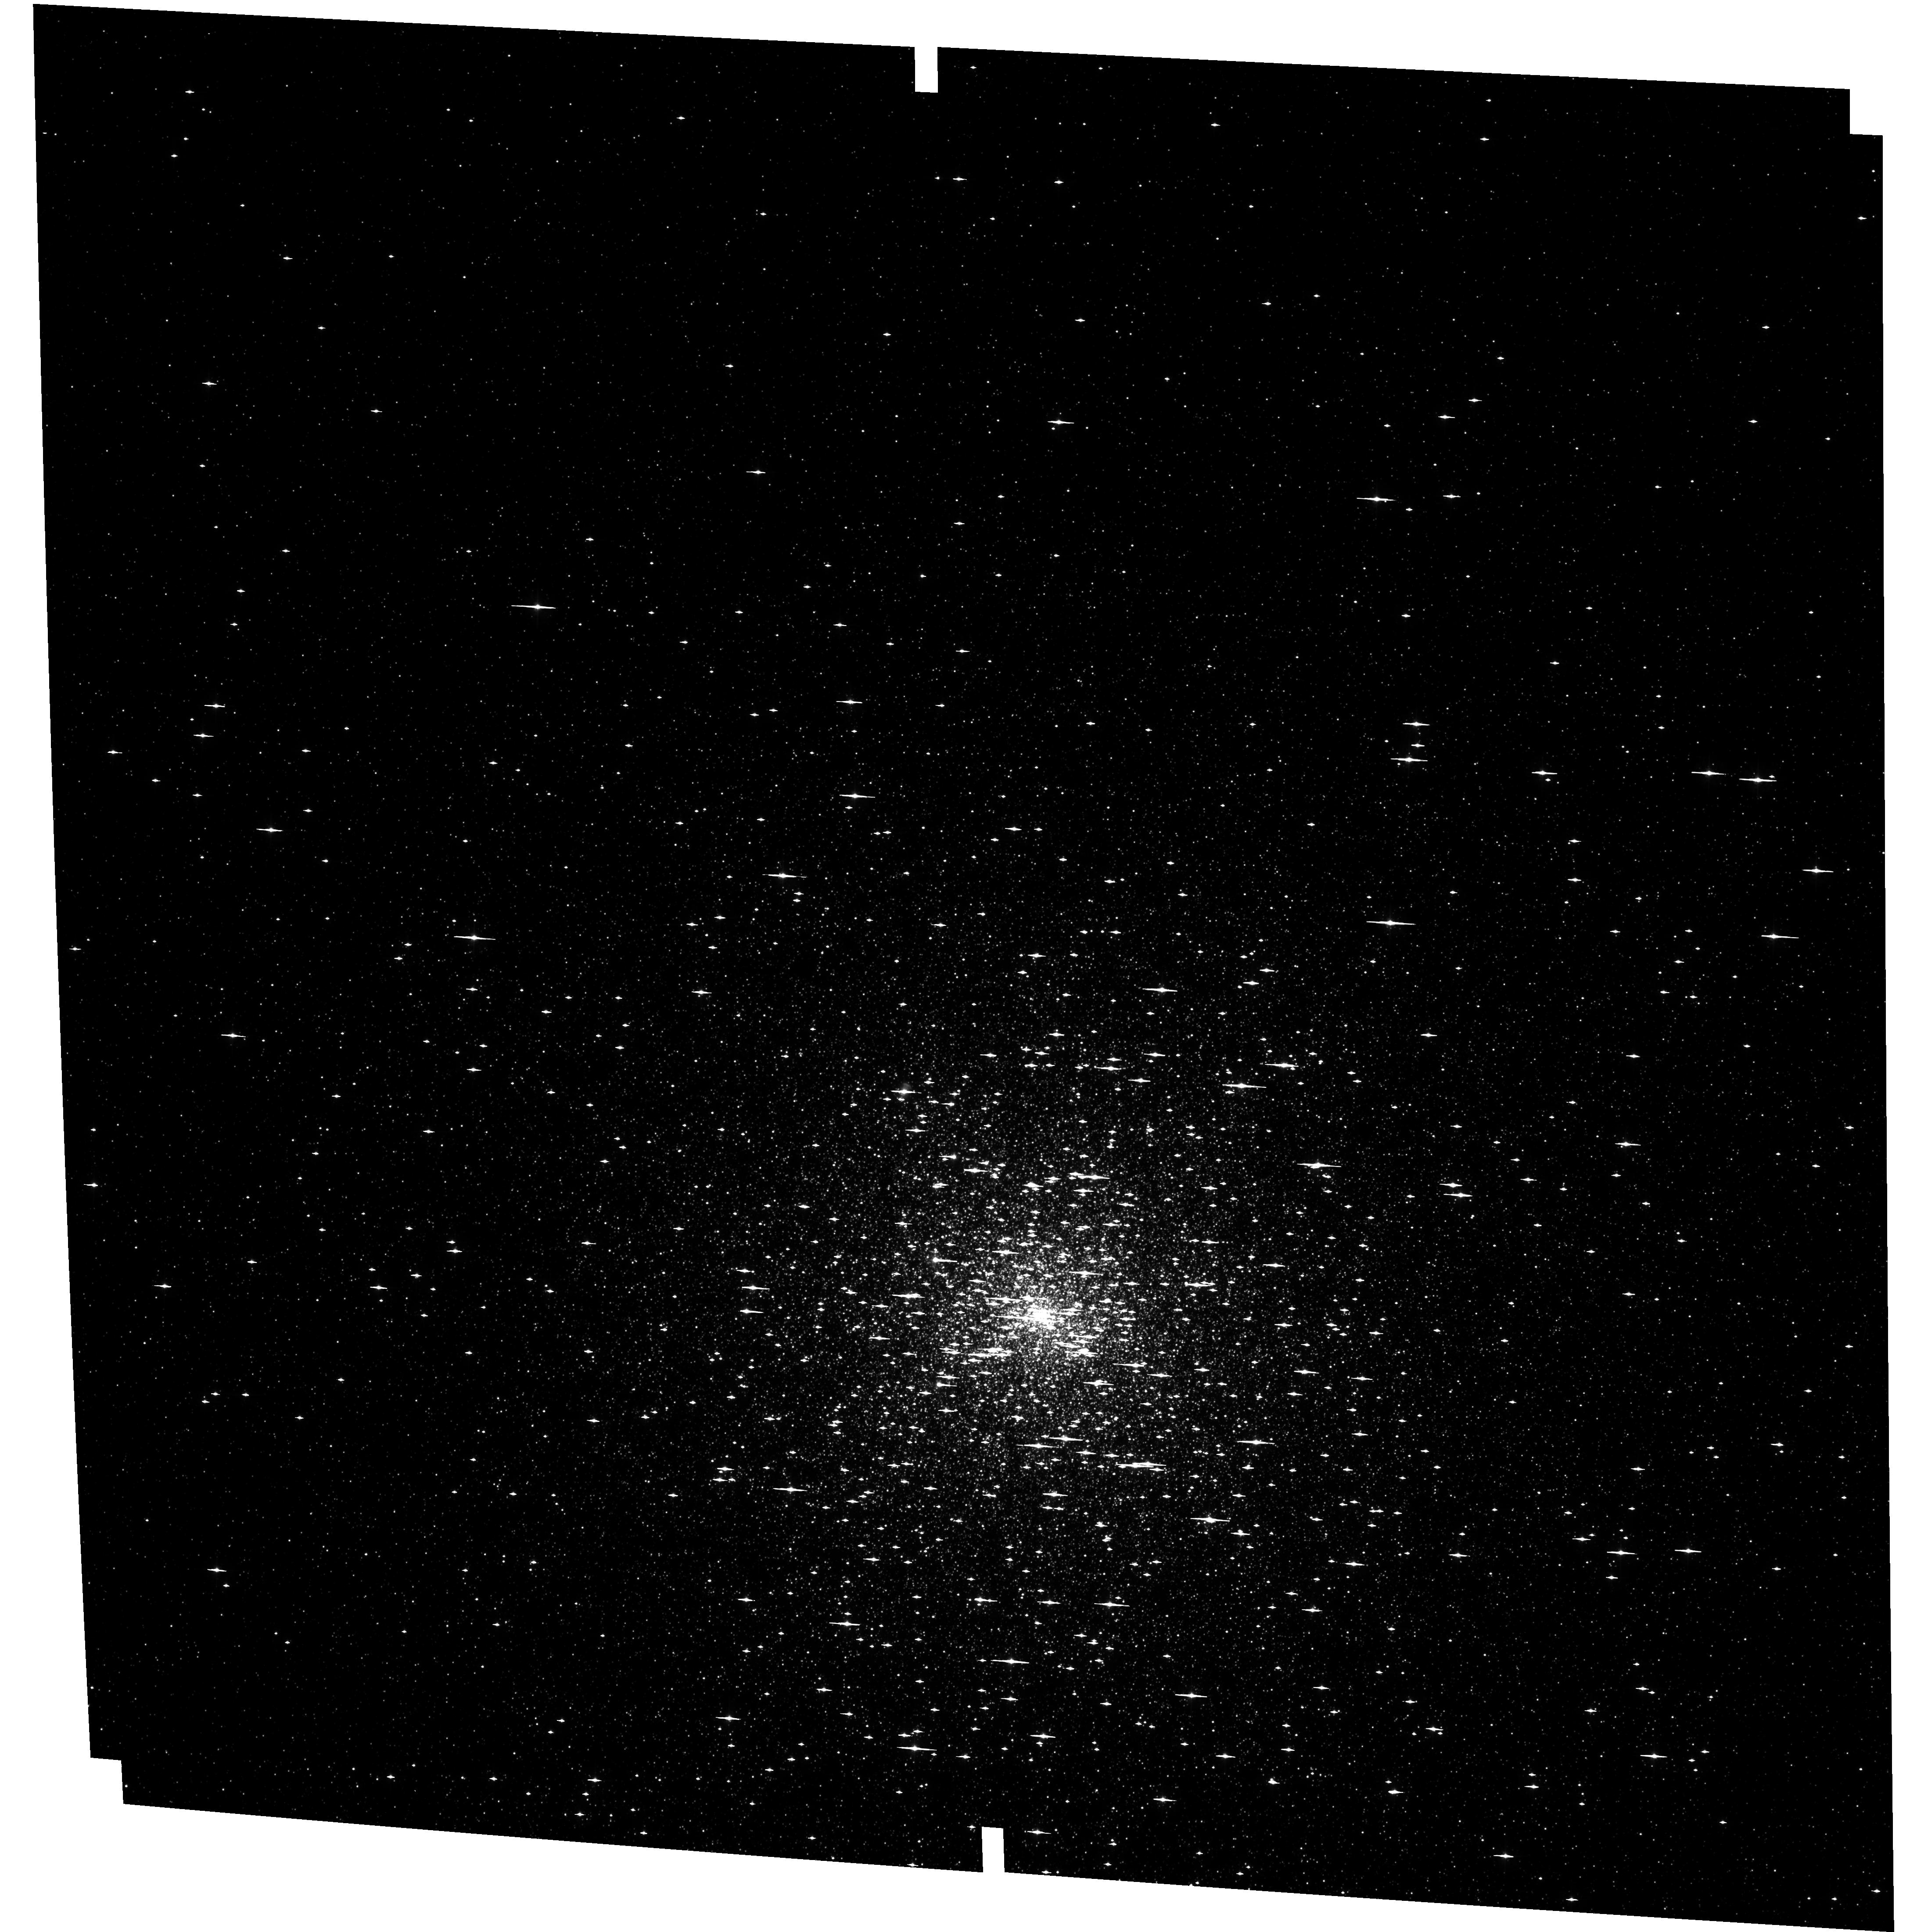
Target: NGC-7078-M-15
Instrument: ACS/WFC
Filter: F435W
Exposure: 26 min
Observation ID: hst_15857_12_acs_wfc_f435w_je0o12

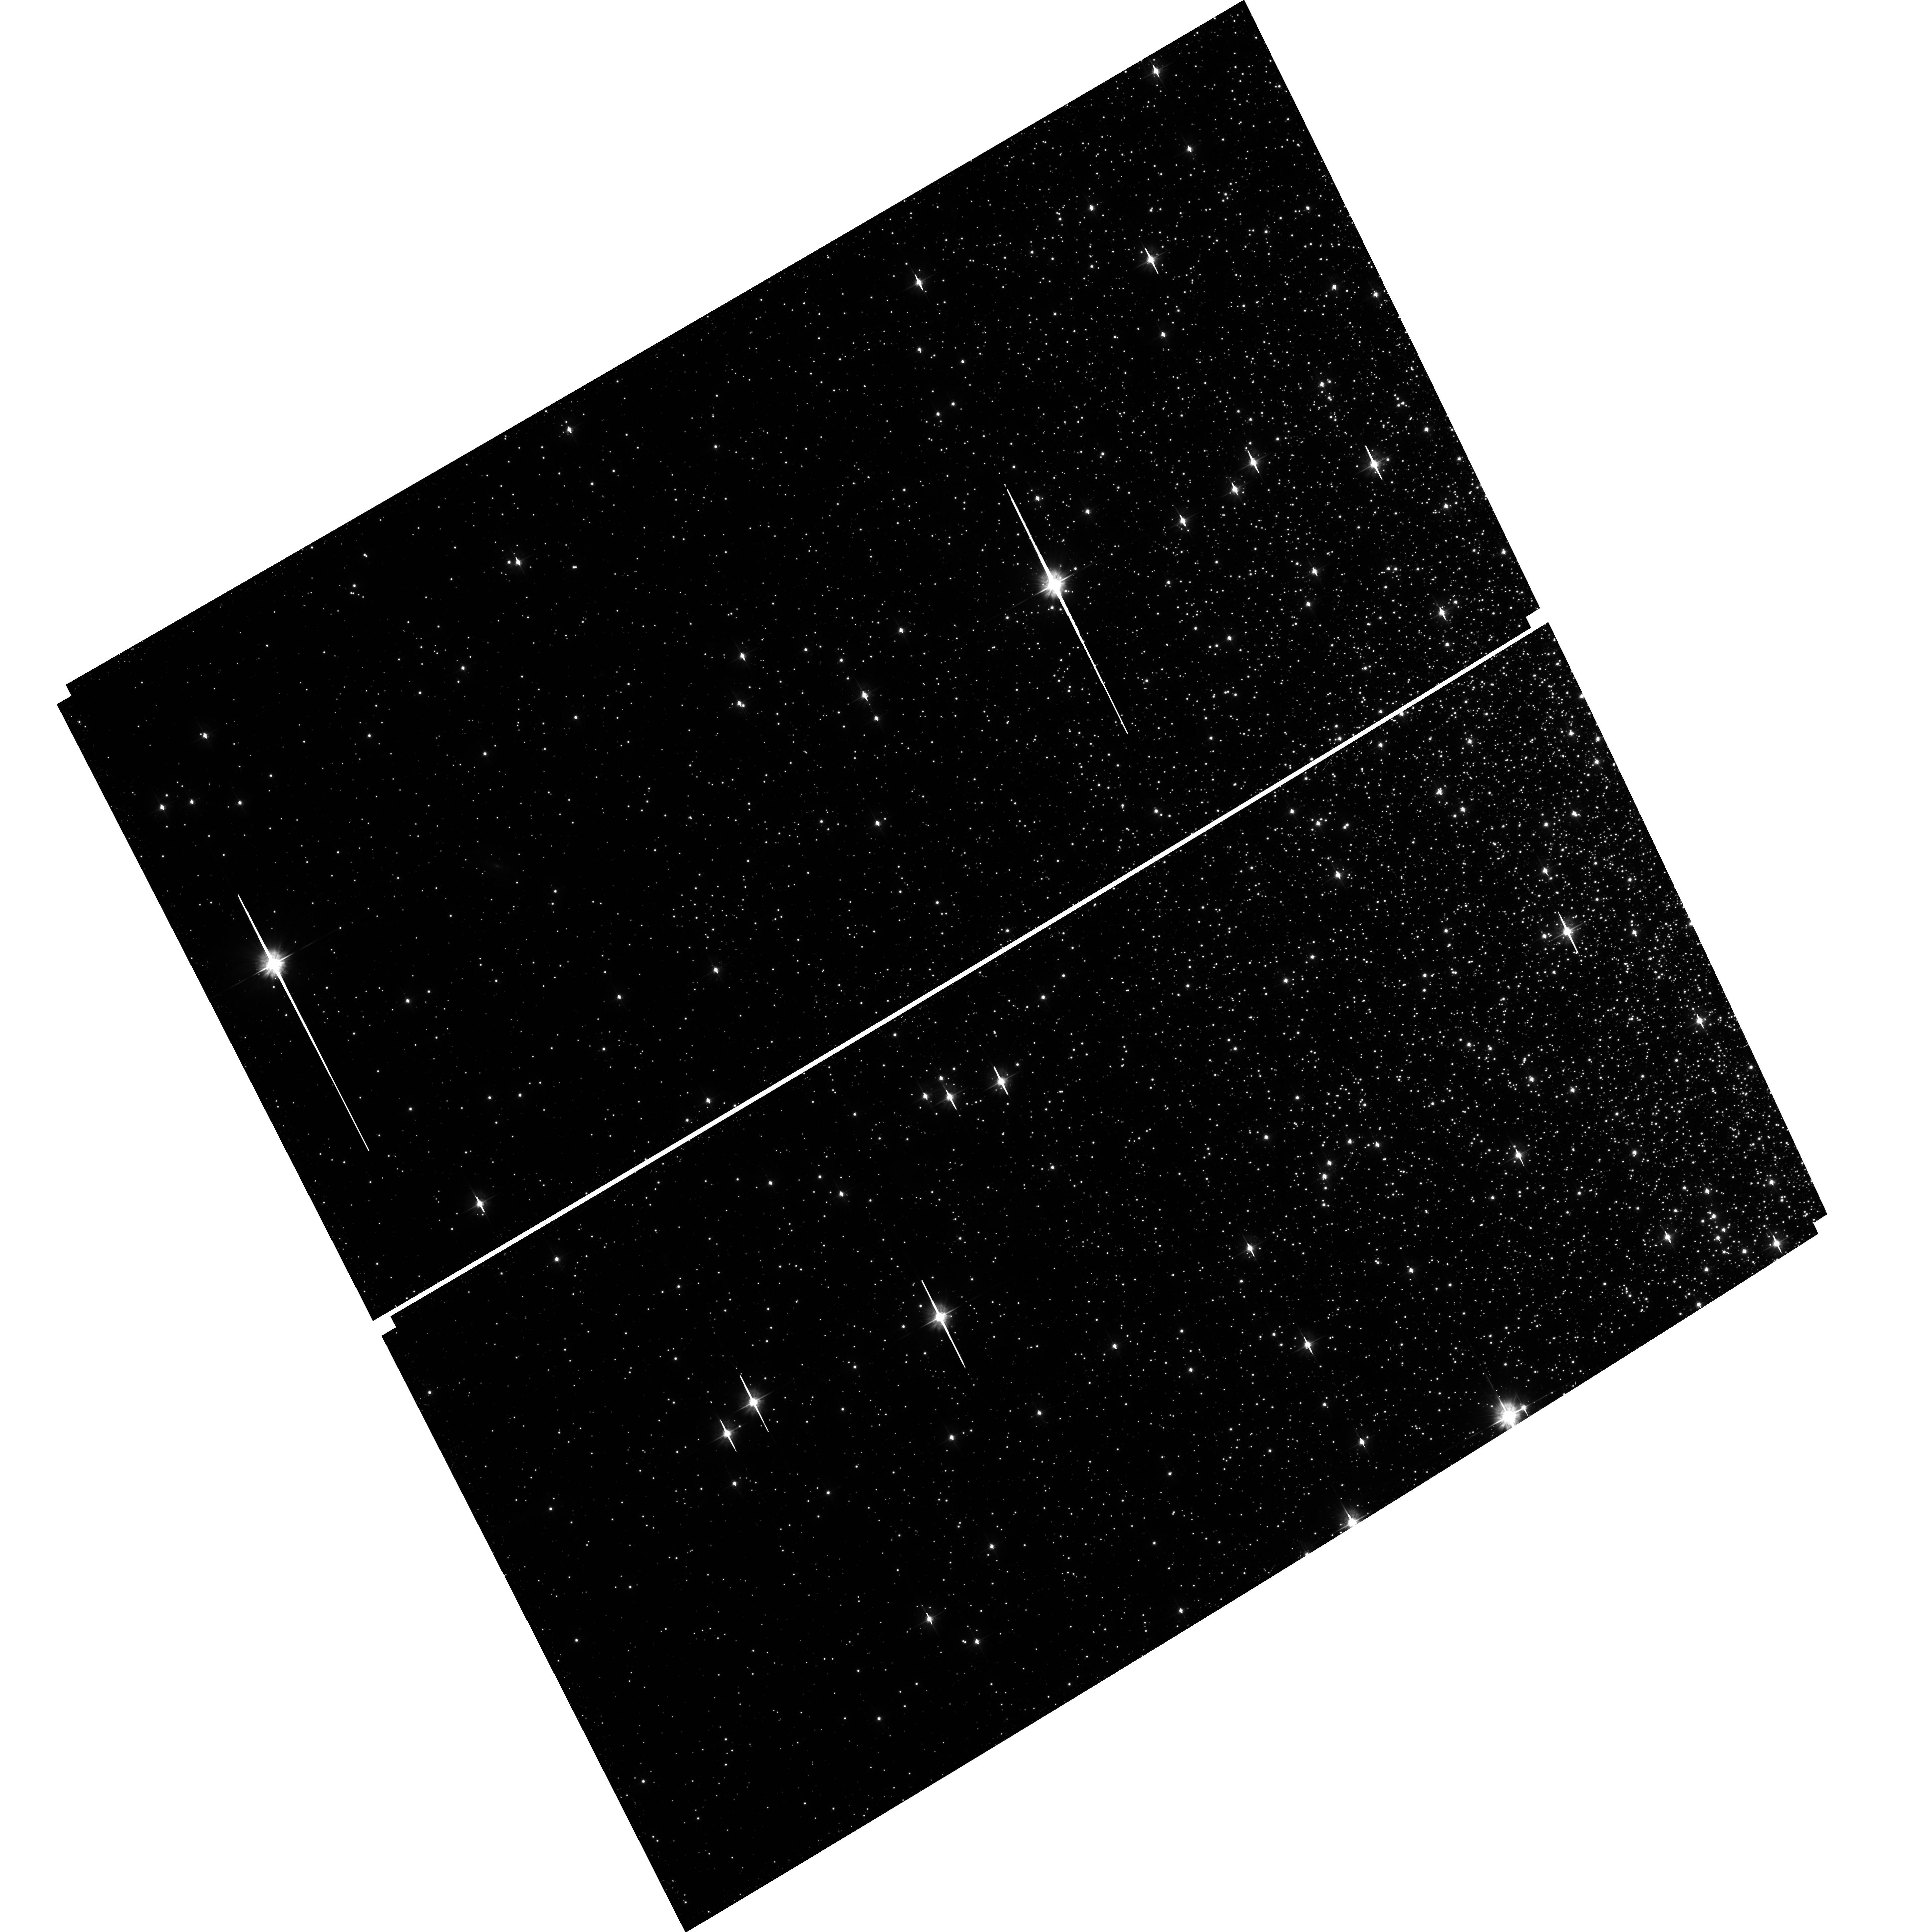
Target: field at RA 138.144°, Dec -64.873°
Instrument: ACS/WFC
Filter: F475W
Exposure: 28 min
Observation ID: hst_15857_27_acs_wfc_f475w_je0o27

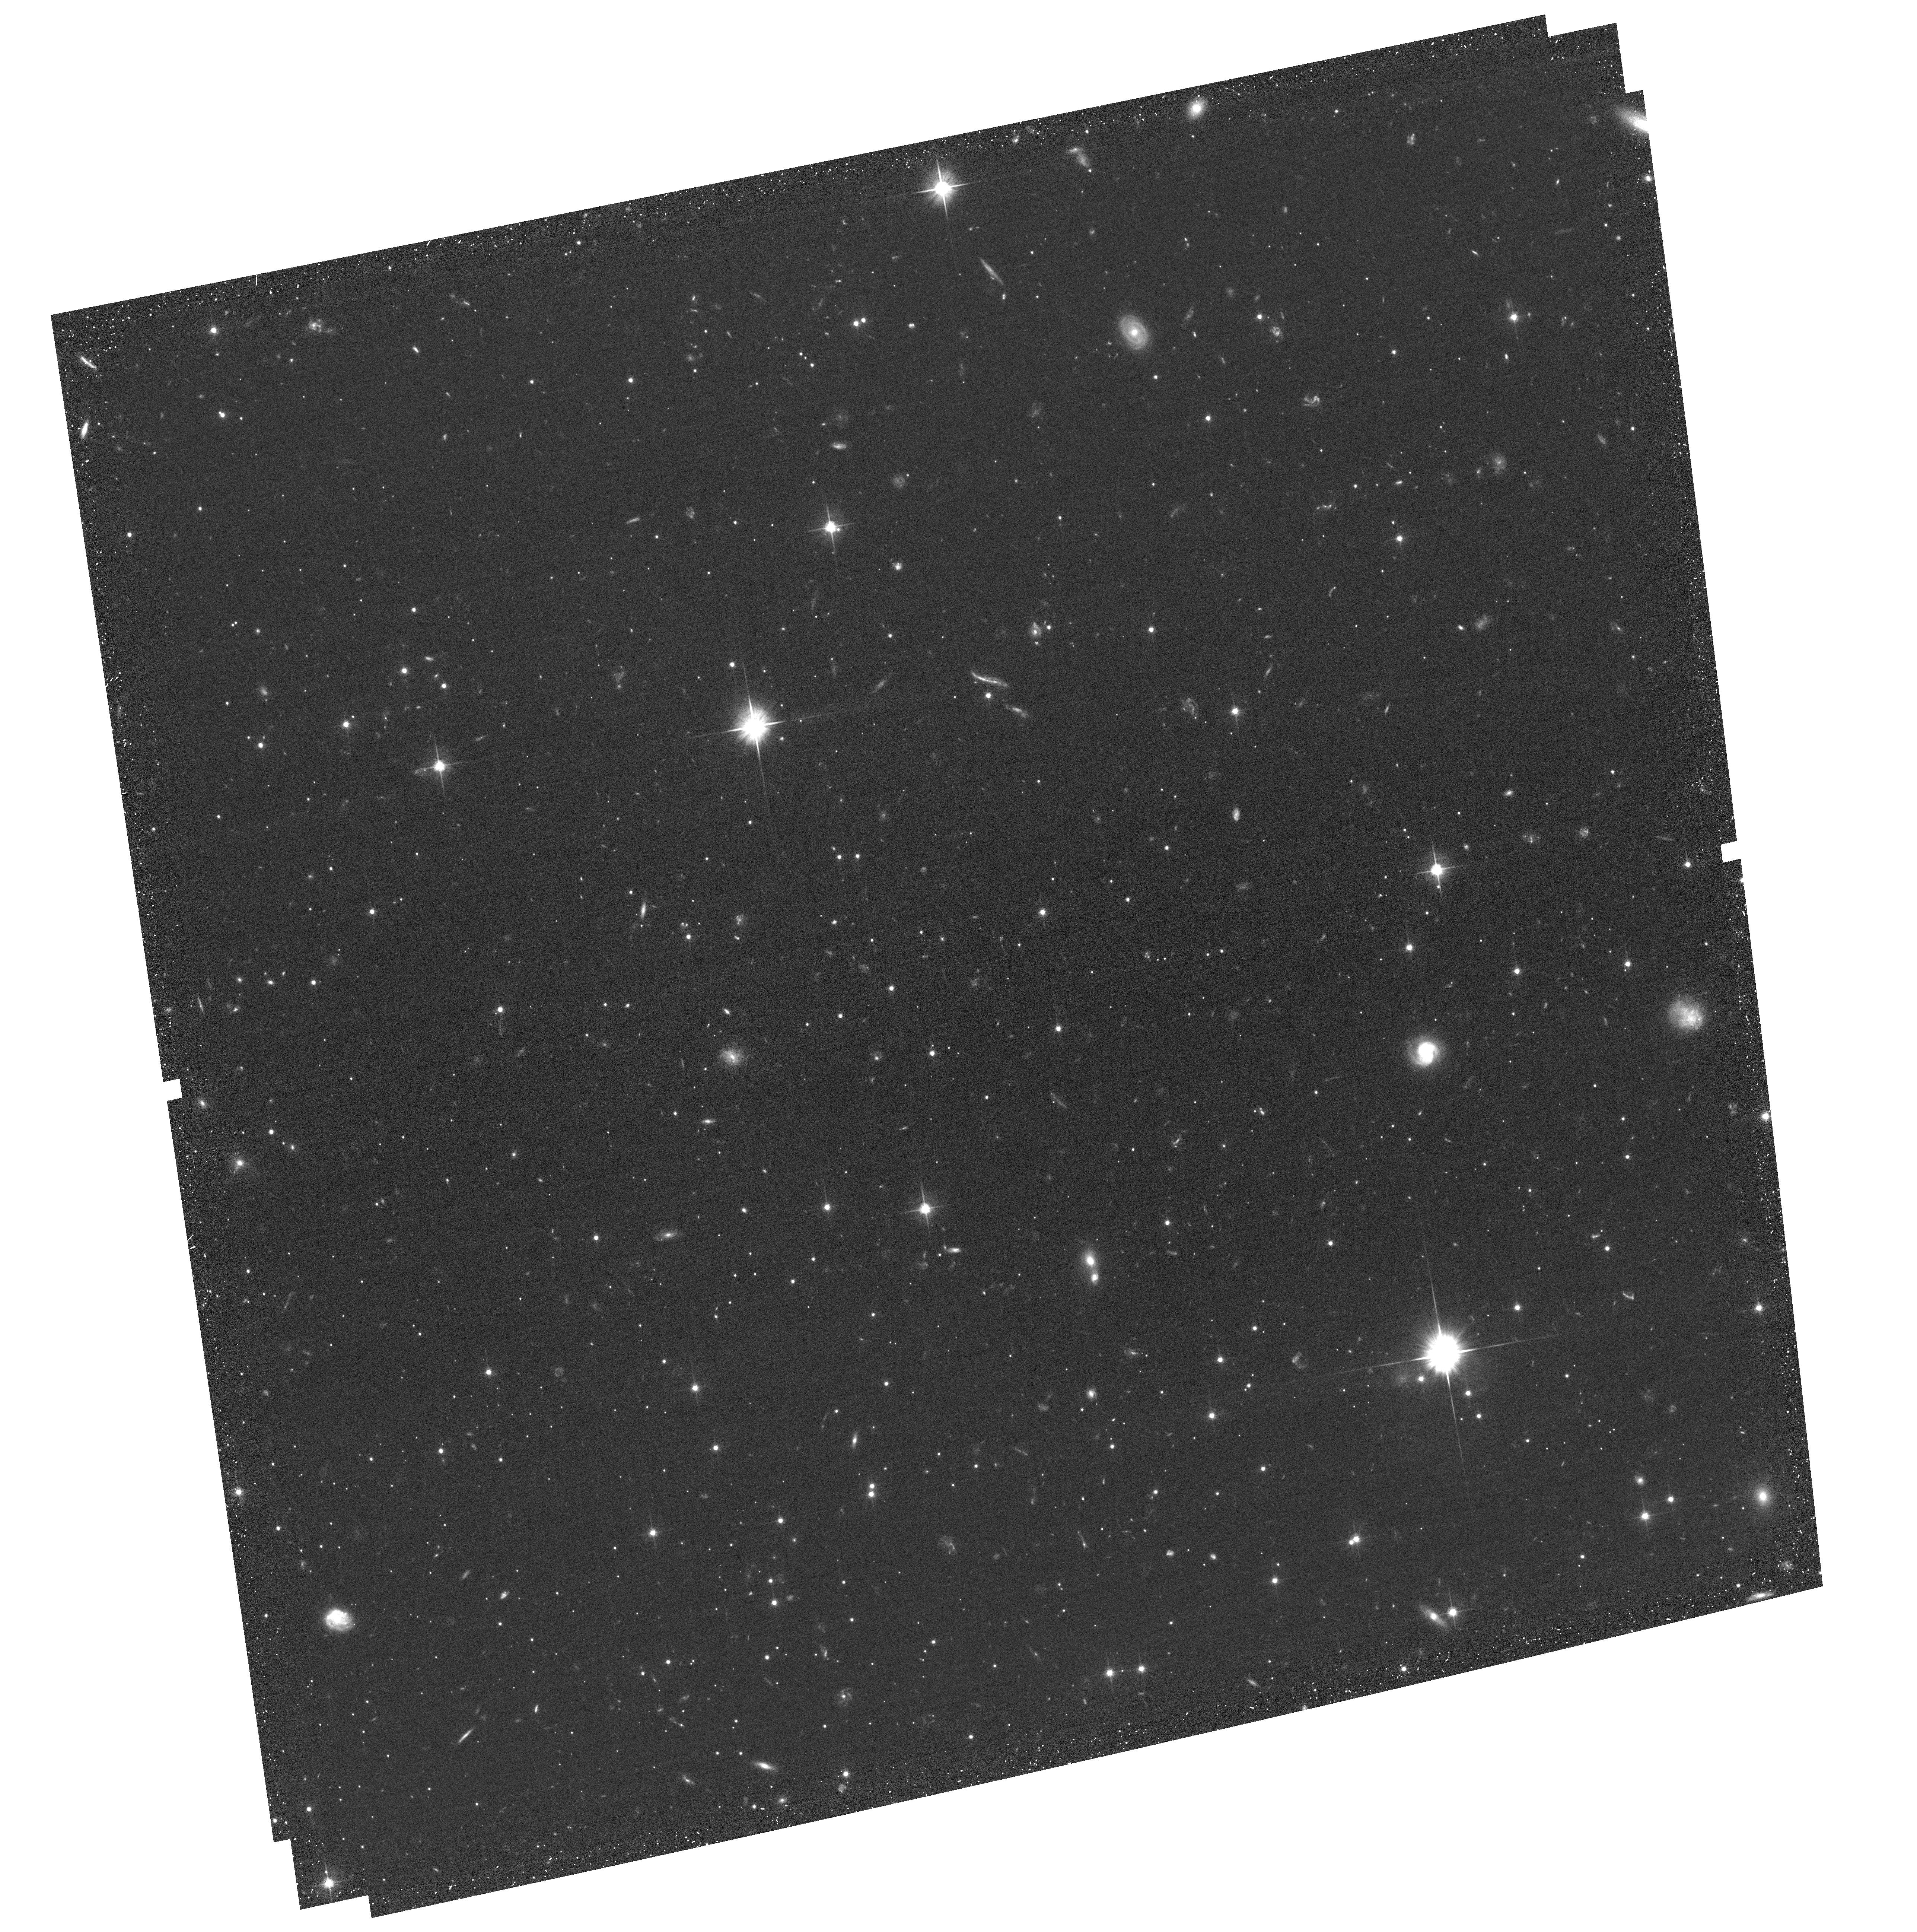
Target: NGC-5272-M-3
Instrument: ACS/WFC
Filter: F606W
Exposure: 32 min
Observation ID: hst_15857_04_acs_wfc_f606w_je0o04

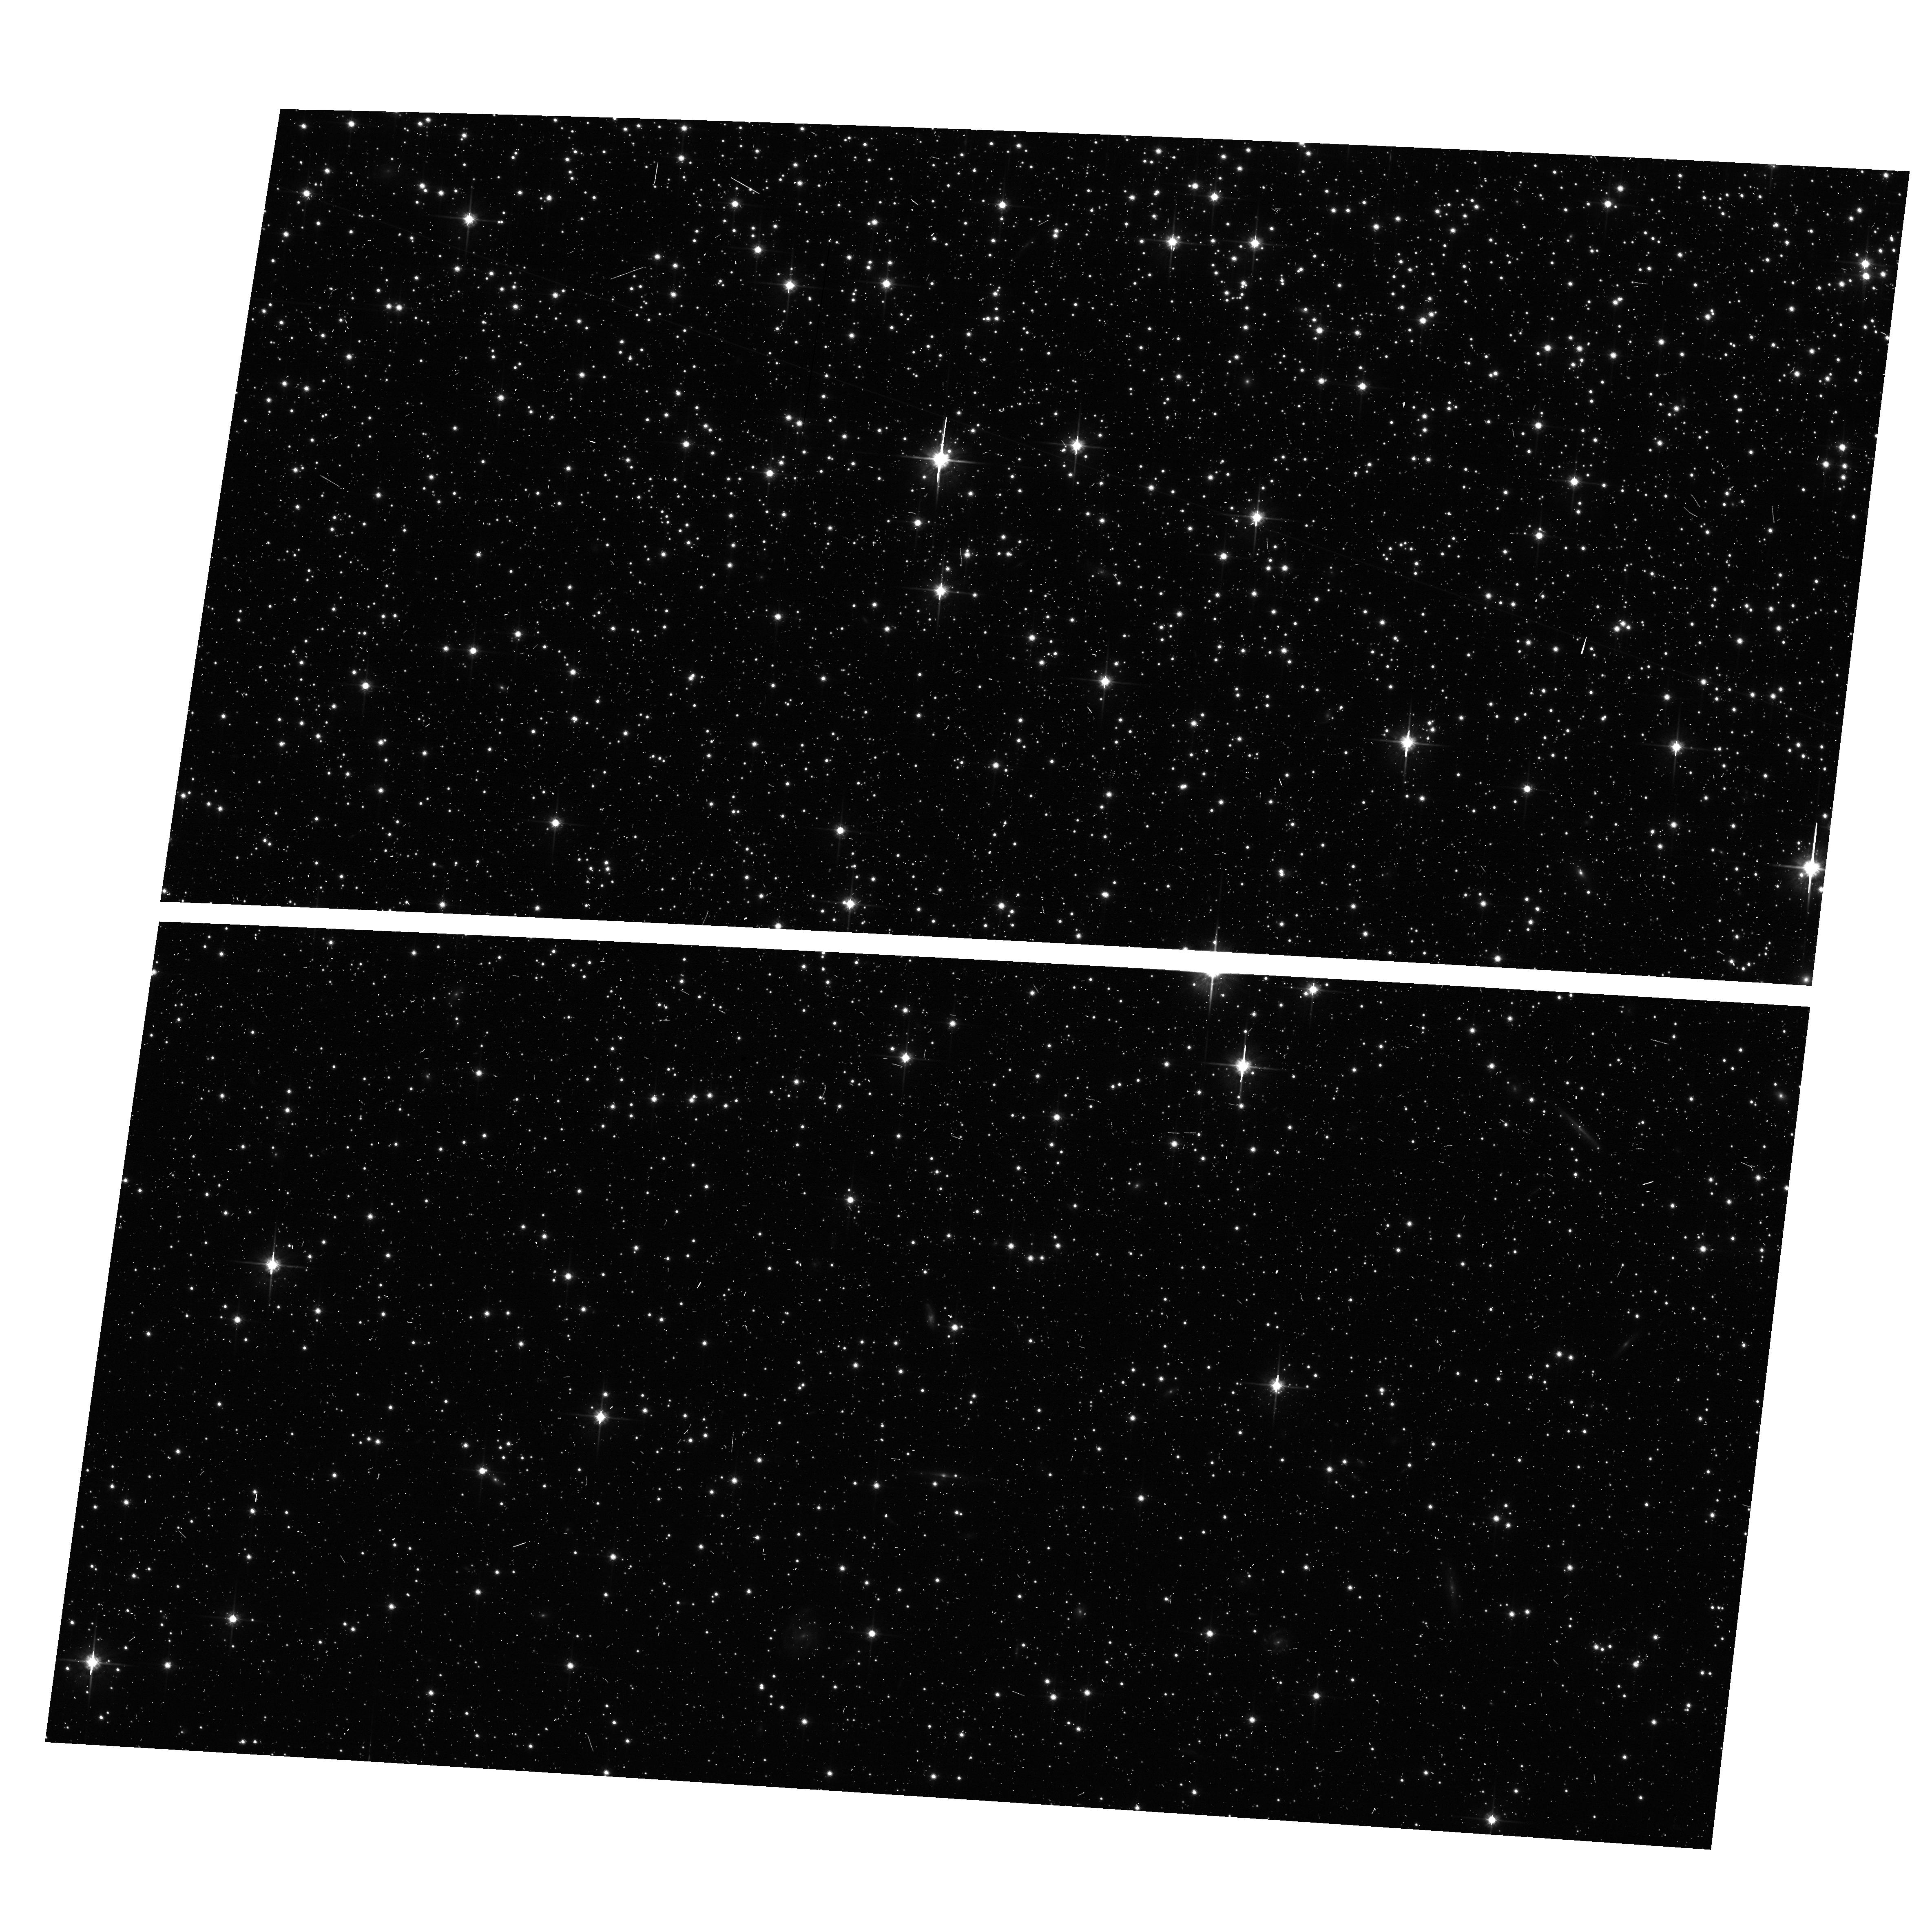
Target: NGC-6752
Instrument: ACS/WFC
Filter: F814W
Exposure: 6 min
Observation ID: hst_15857_22_acs_wfc_f814w_je0o22

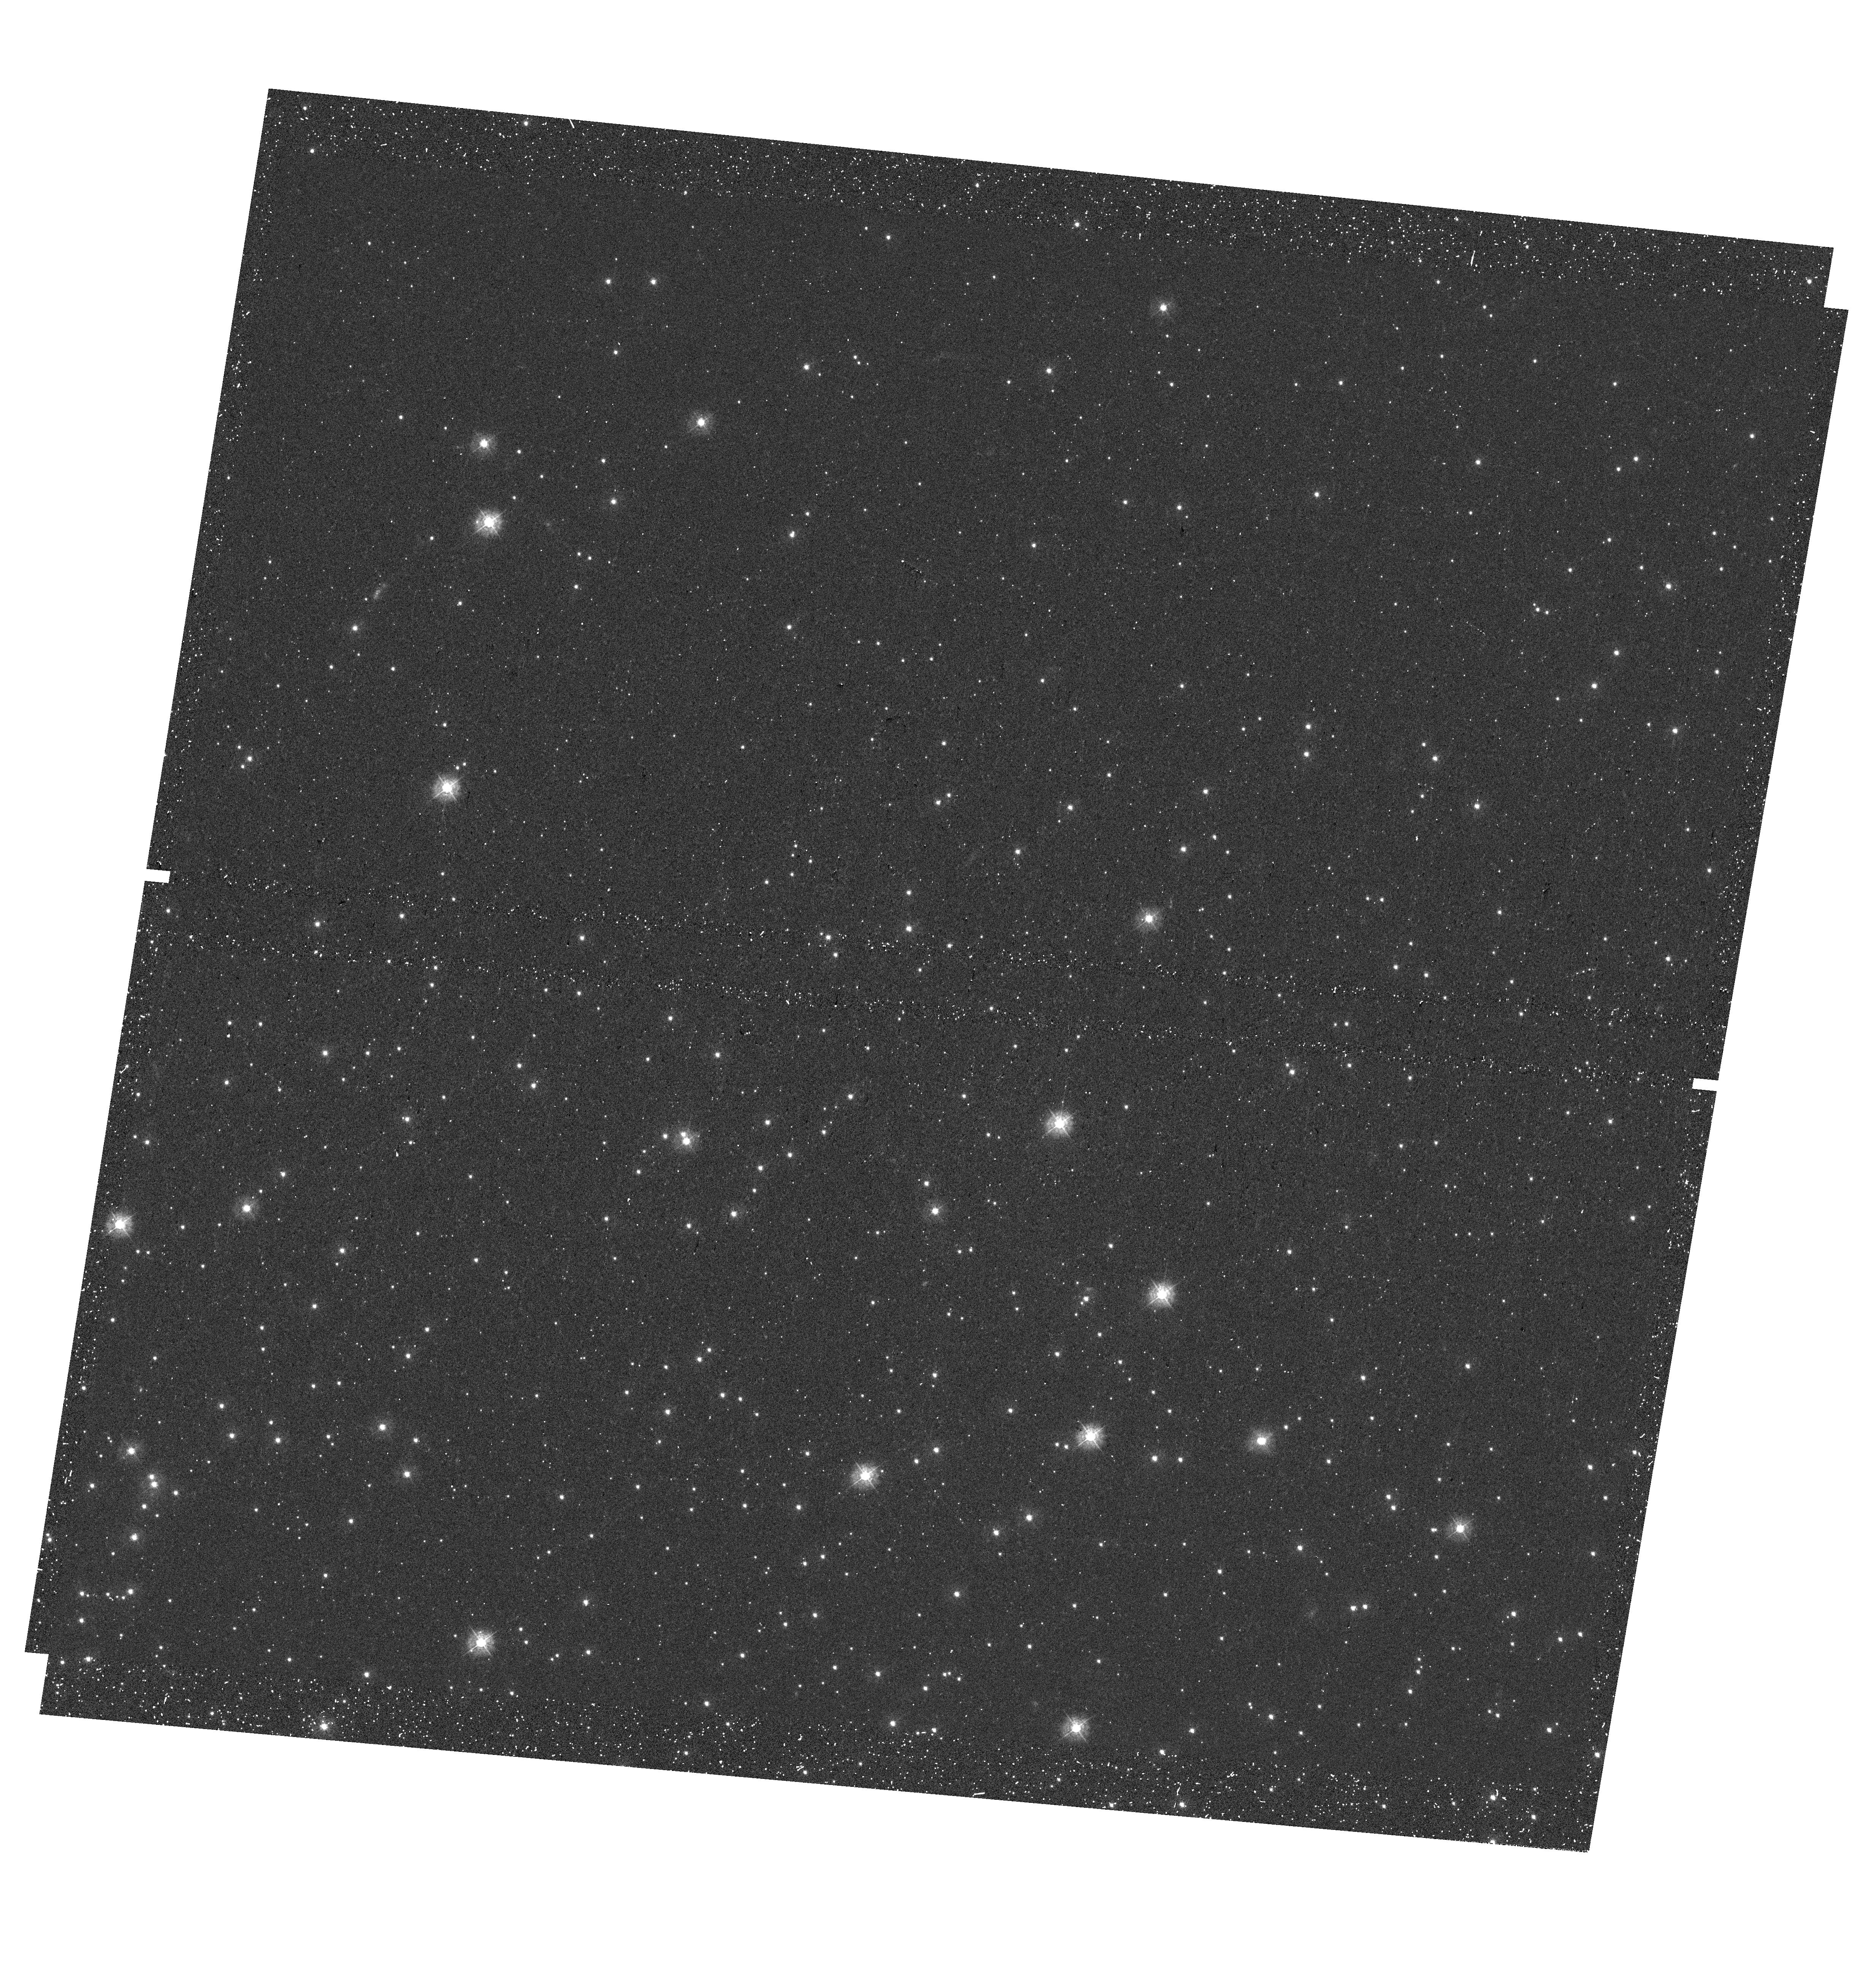
Target: NGC-5904-M-5
Instrument: WFC3/UVIS
Filter: F336W
Exposure: 19 min
Observation ID: hst_15857_19_wfc3_uvis_f336w_ie0o19

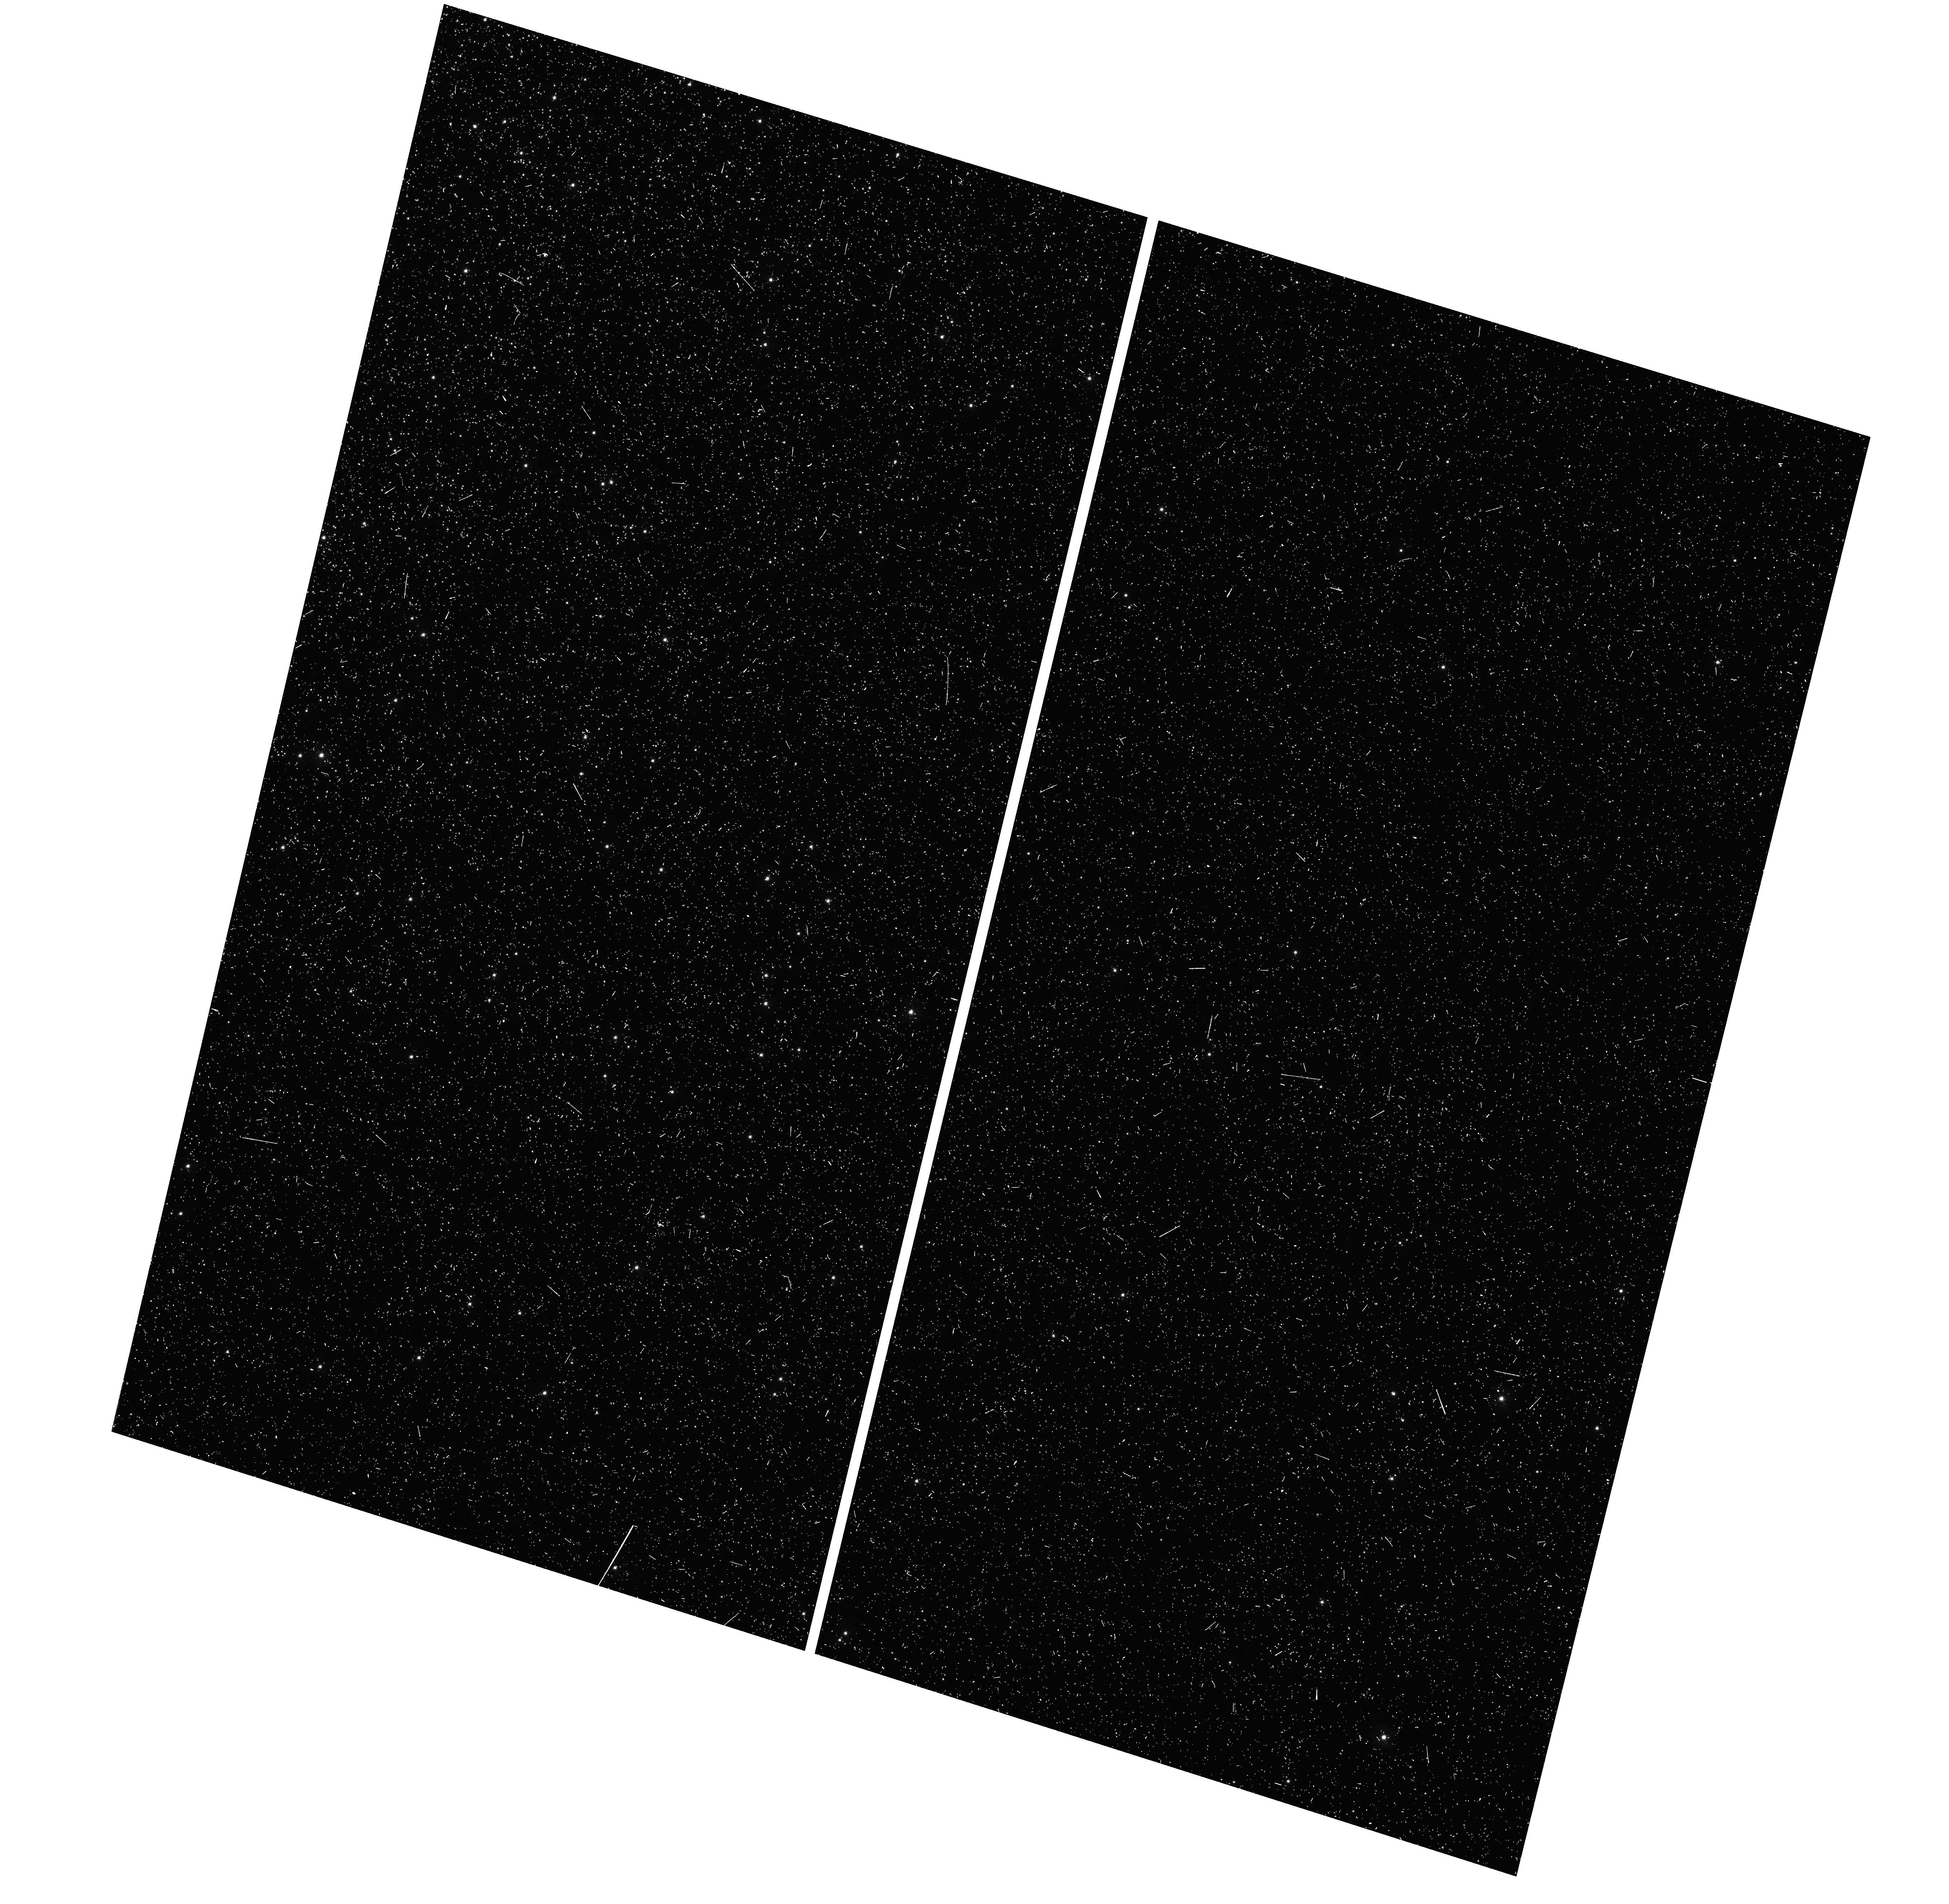
Target: NGC-2808
Instrument: WFC3/UVIS
Filter: F336W
Exposure: 10 min
Observation ID: hst_15857_30_wfc3_uvis_f336w_ie0o30

Internal Kinematics of Outer Fields in Globular Clusters: The Last Piece of the Multi-Population Puzzle (PI: Bellini, Andrea)

Photometric and spectroscopic studies over the last 20 years have revolutionized our understanding of globular clusters (GCs). We now know that essentially all GCs host multiple stellar populations (mPOPs) that can be identified at all evolutionary stages and are characterized by differences in light elements, He, and sometimes Fe. These findings present a number of formidable challenges for the study of the formation and evolution of GCs, and many key questions remain unanswered. While a combination of photometric and spectroscopic data have provided us with a wealth of information on many properties of mPOPs, the dynamical picture of GCs and their mPOPs is still far from complete, and it is essential to study the GCs' internal kinematics. High-precision proper motions (PMs) represent a very effective way to shed light on and constrain the formation and evolution of these ancient stellar systems. The observations we propose will allow the analyis of the internal kinematics of 7 GCs in strategic radial ranges where dynamical differences between first- and second-generation stars have not yet been erased by dynamical processes . These targets are the only GCs for which the proposed investigation is currently possible with the available first-epoch observations in the HST archive. Most of our target stars are too faint for Gaia, and even stars that are just bright enough to make it into the Gaia's catalog have errors that are too large to measure the clusters' internal dispersion. HST is the only tool that can measure internal internal PMs with the required precision and for the range of stellar masses needed to build a complete dynamical portrait of mPOPs in GCs.